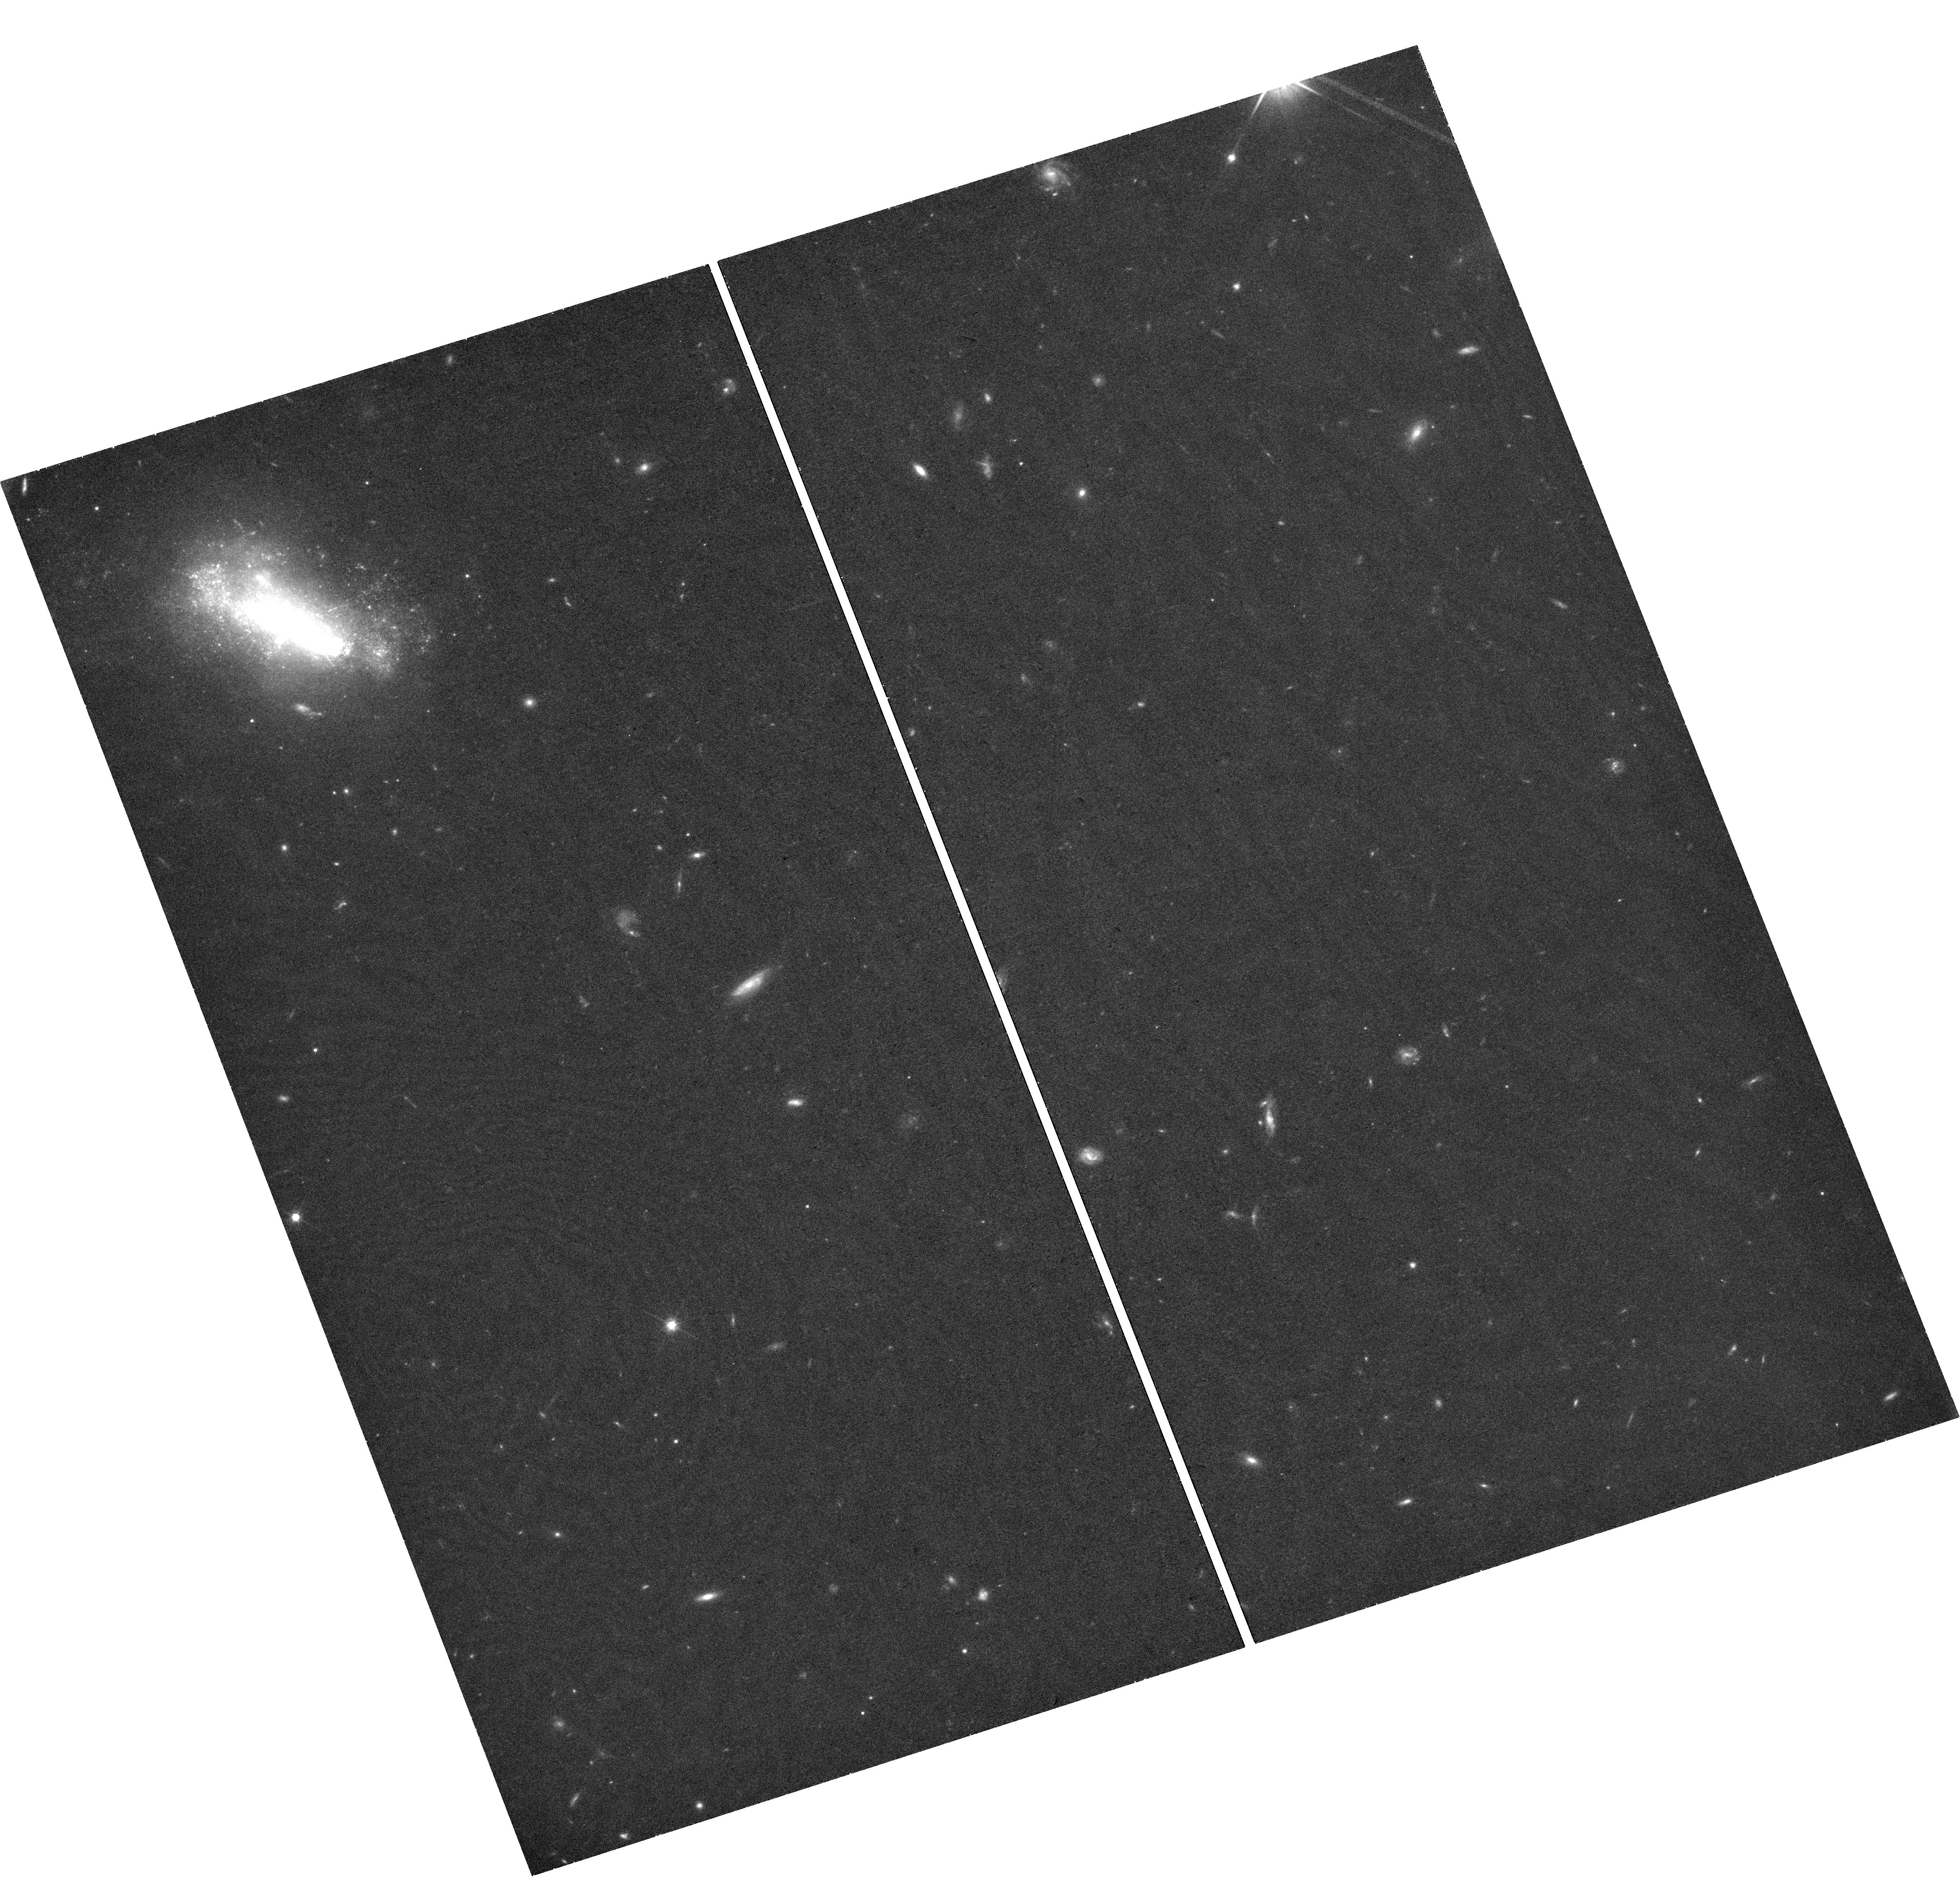
Target: SN2019GSC
Instrument: WFC3/UVIS
Filter: F814W
Exposure: 43 min
Observation ID: hst_16683_01_wfc3_uvis_f814w_ien601

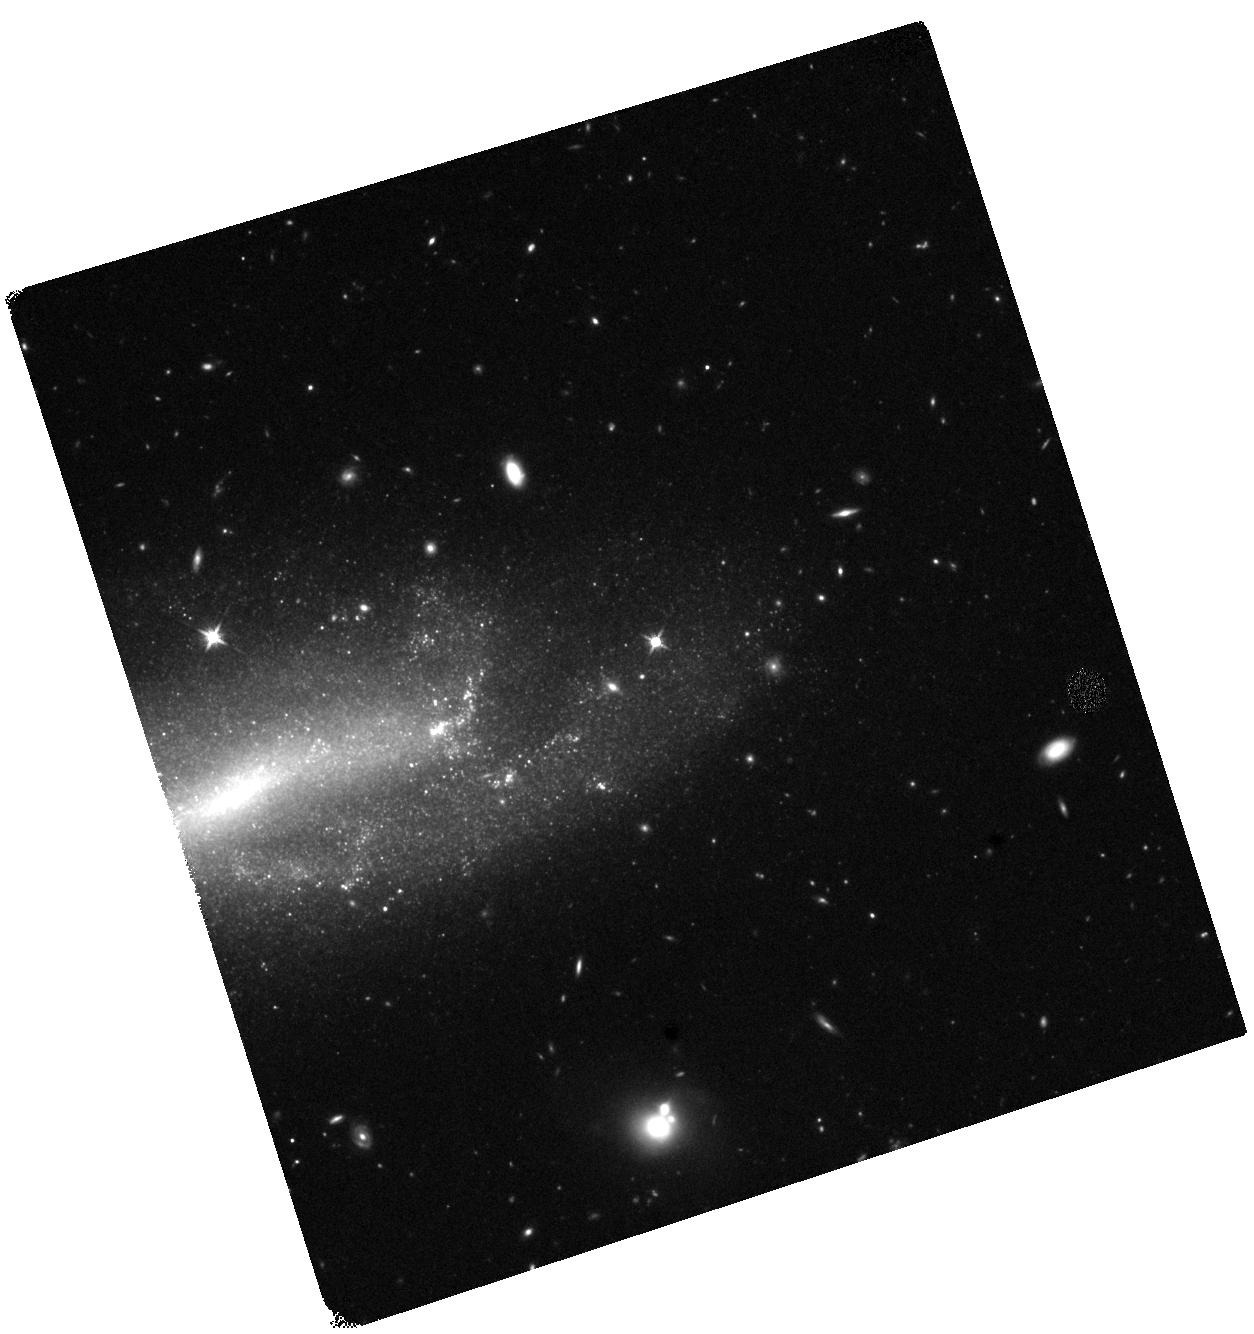
Target: SN2019MUJ
Instrument: WFC3/IR
Filter: F125W
Exposure: 42 min
Observation ID: hst_16683_02_wfc3_ir_f125w_ien602

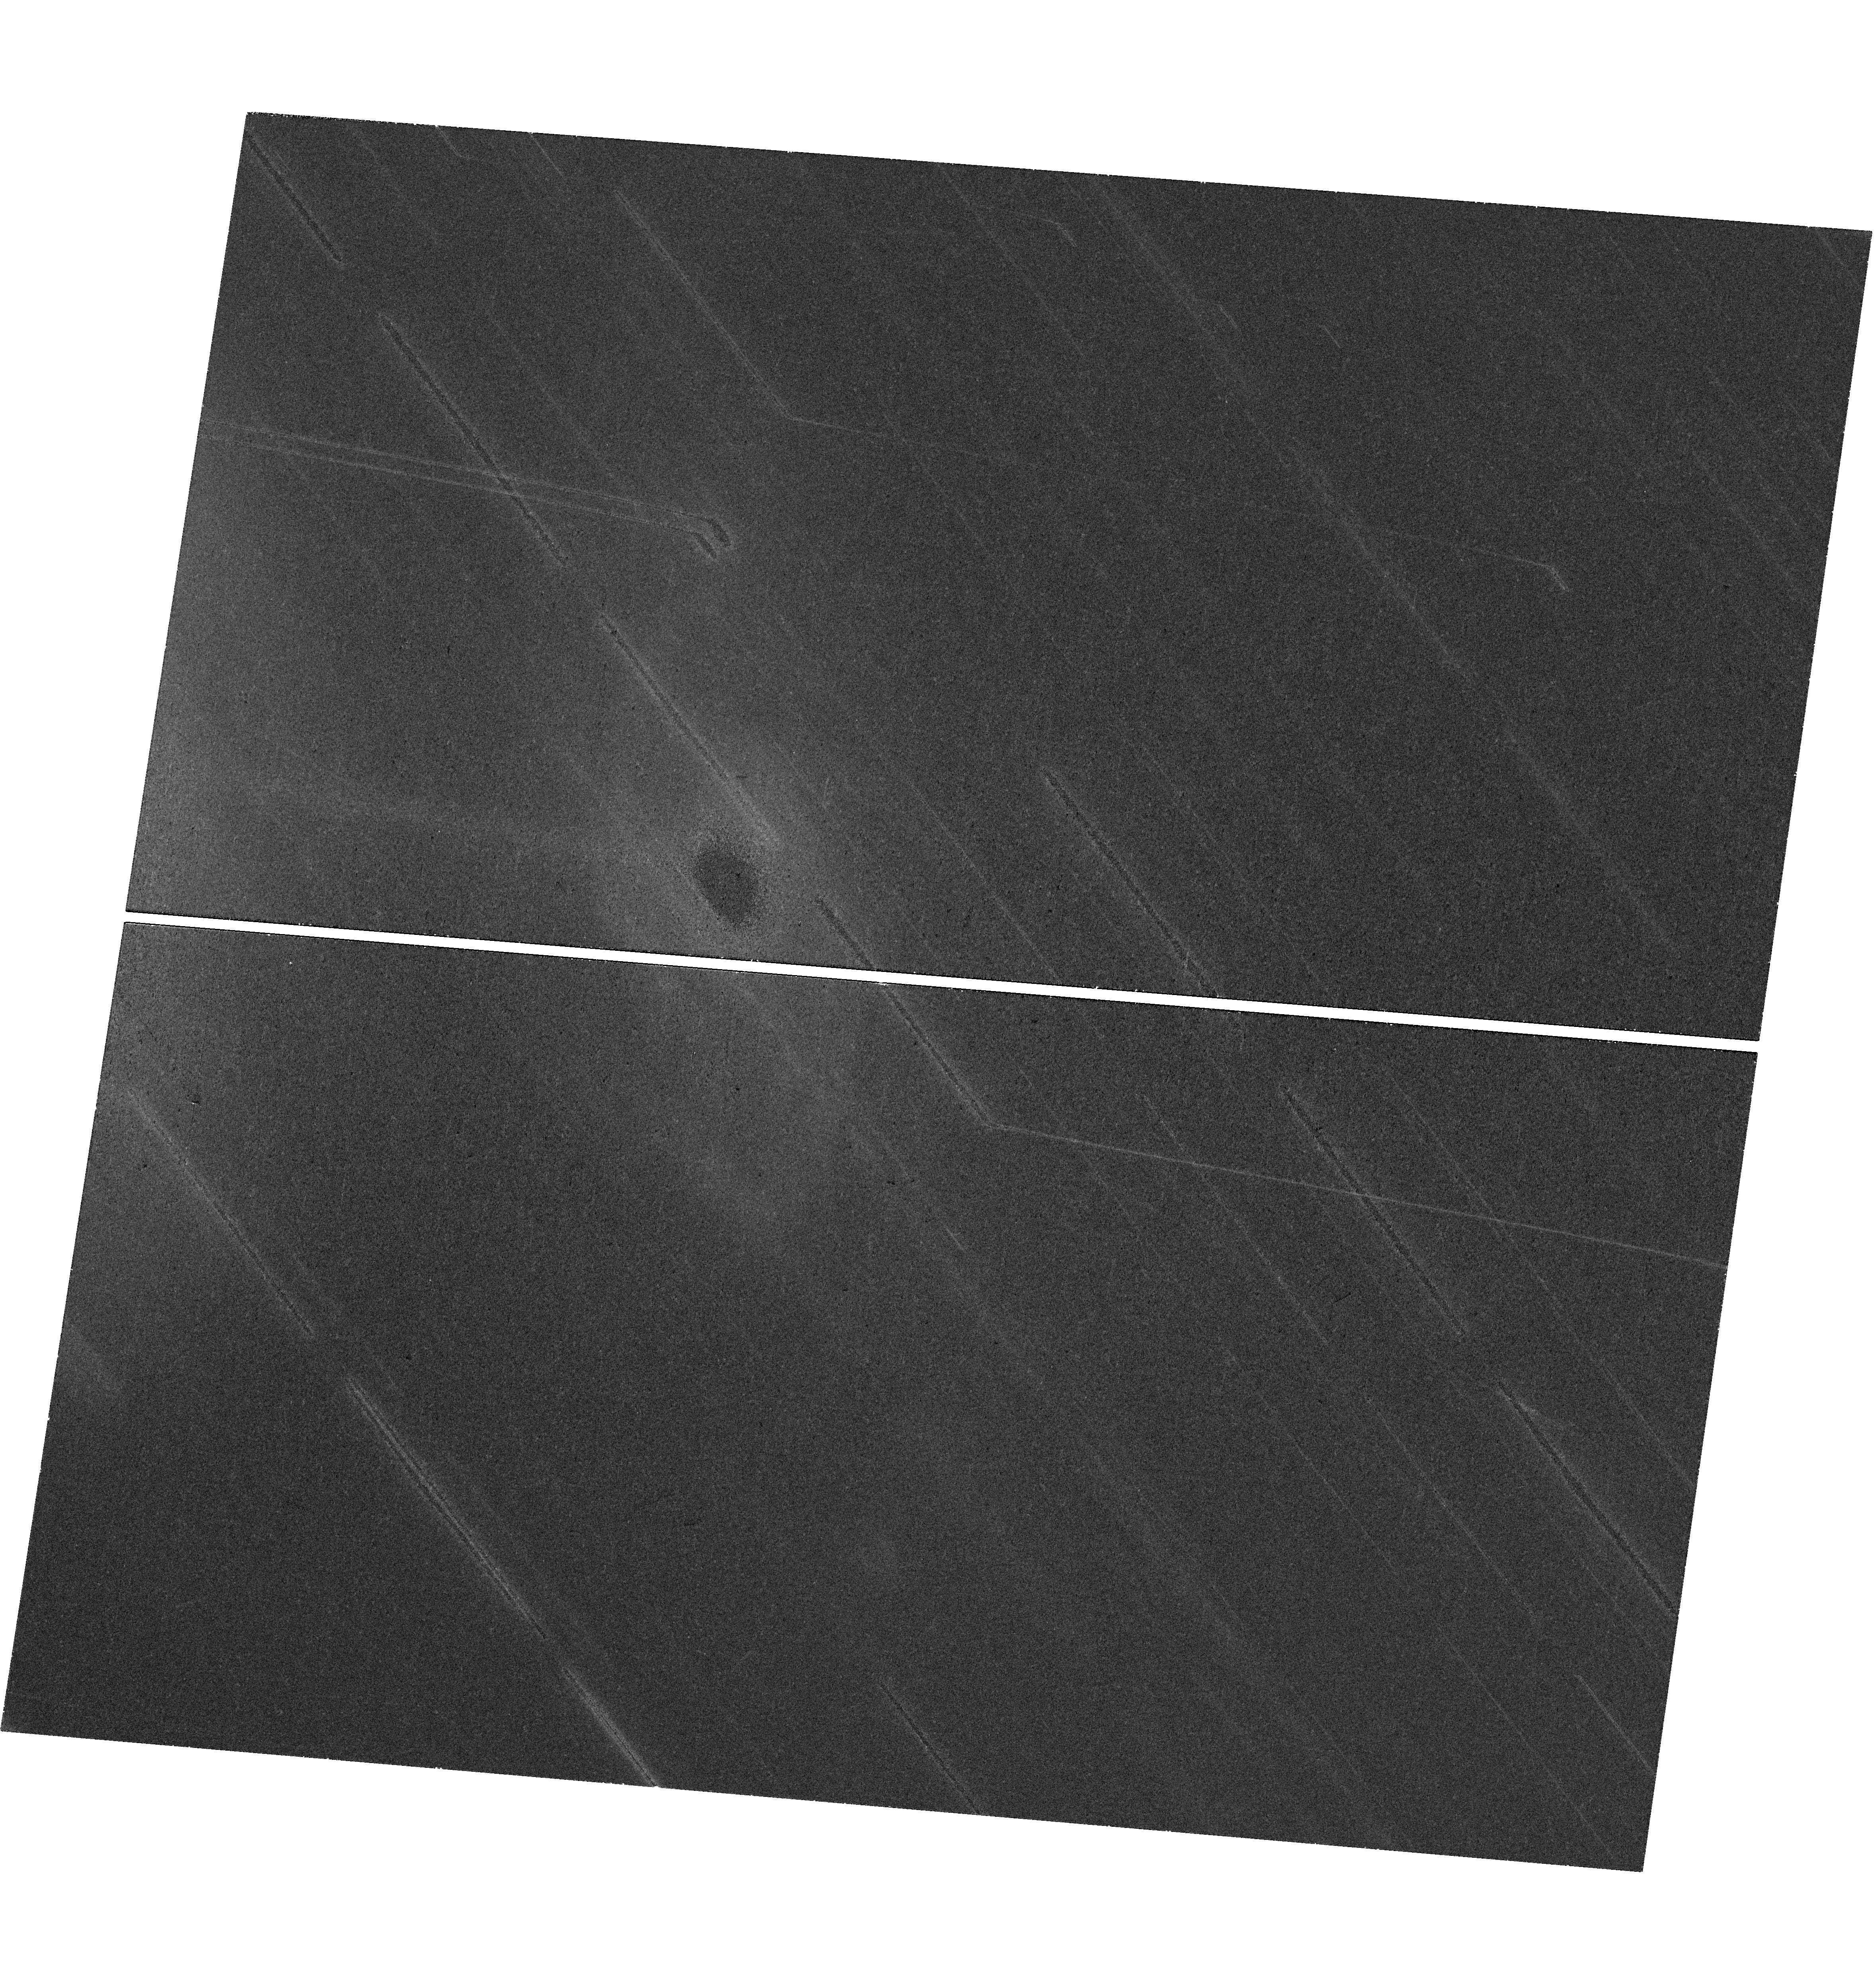
Target: SN2020KYG
Instrument: WFC3/UVIS
Filter: F814W
Exposure: 40 min
Observation ID: hst_16683_03_wfc3_uvis_f814w_ien603

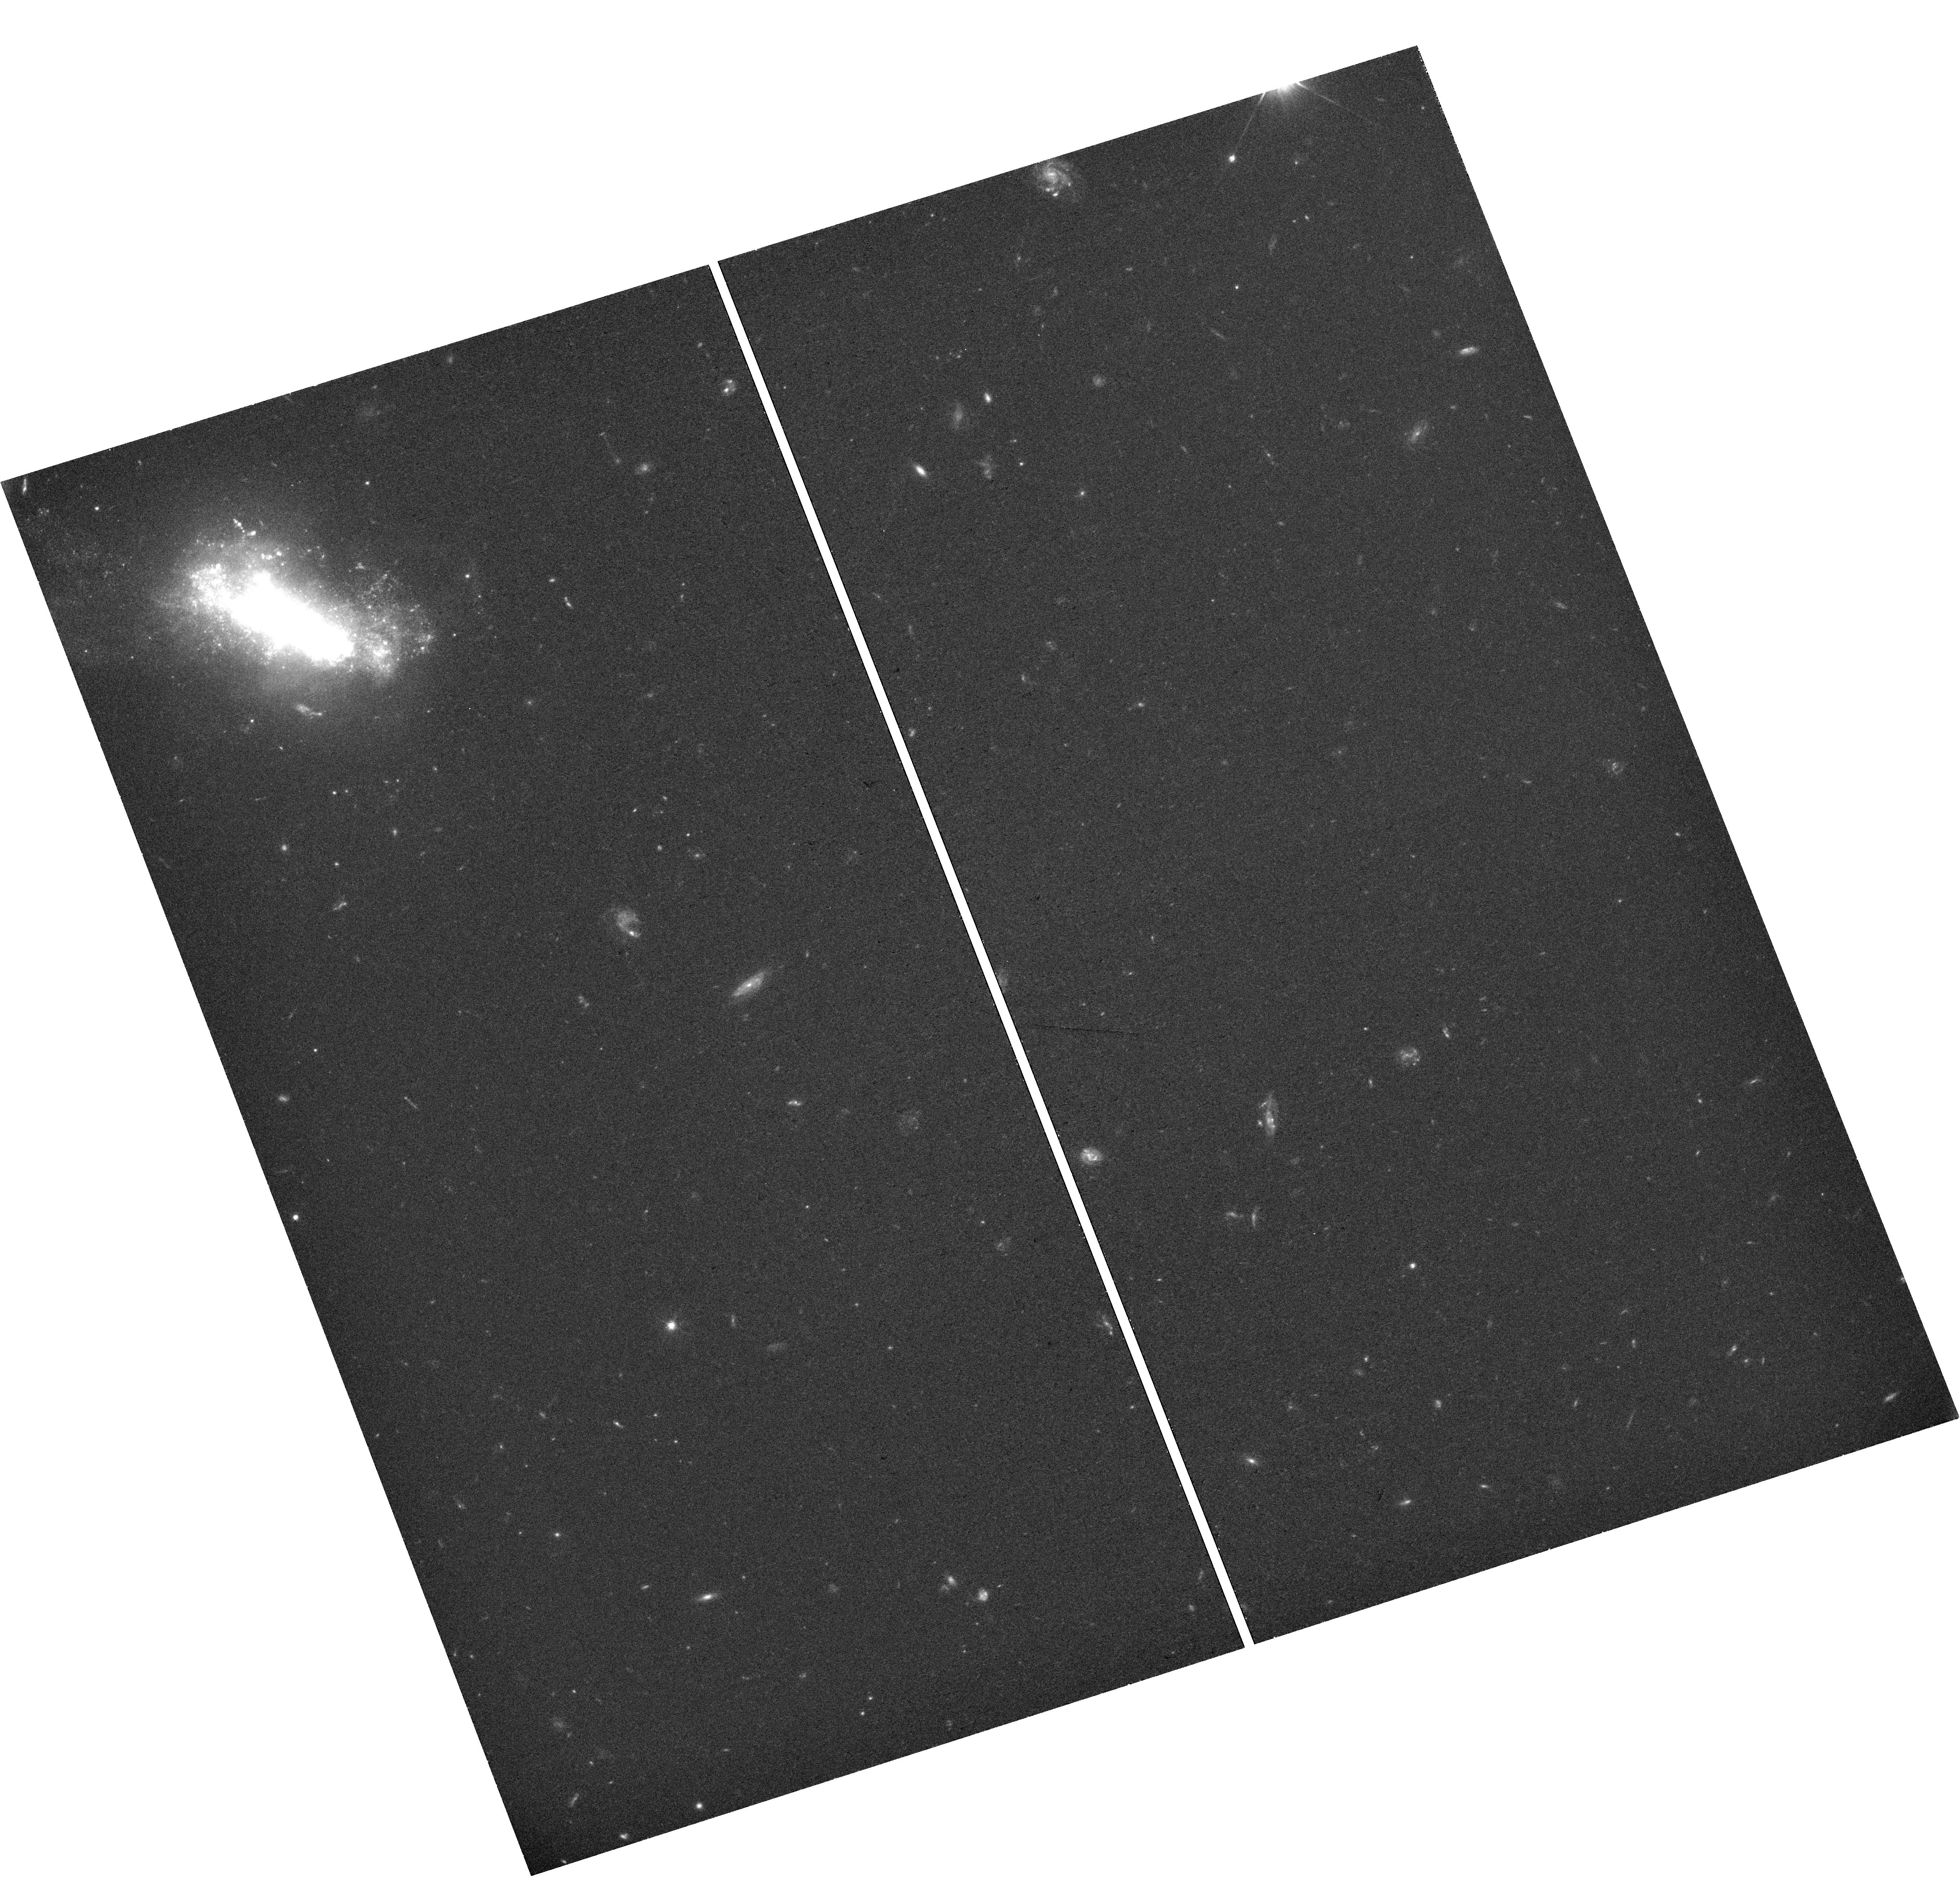
Target: SN2019GSC
Instrument: WFC3/UVIS
Filter: F555W
Exposure: 42 min
Observation ID: hst_16683_01_wfc3_uvis_f555w_ien601

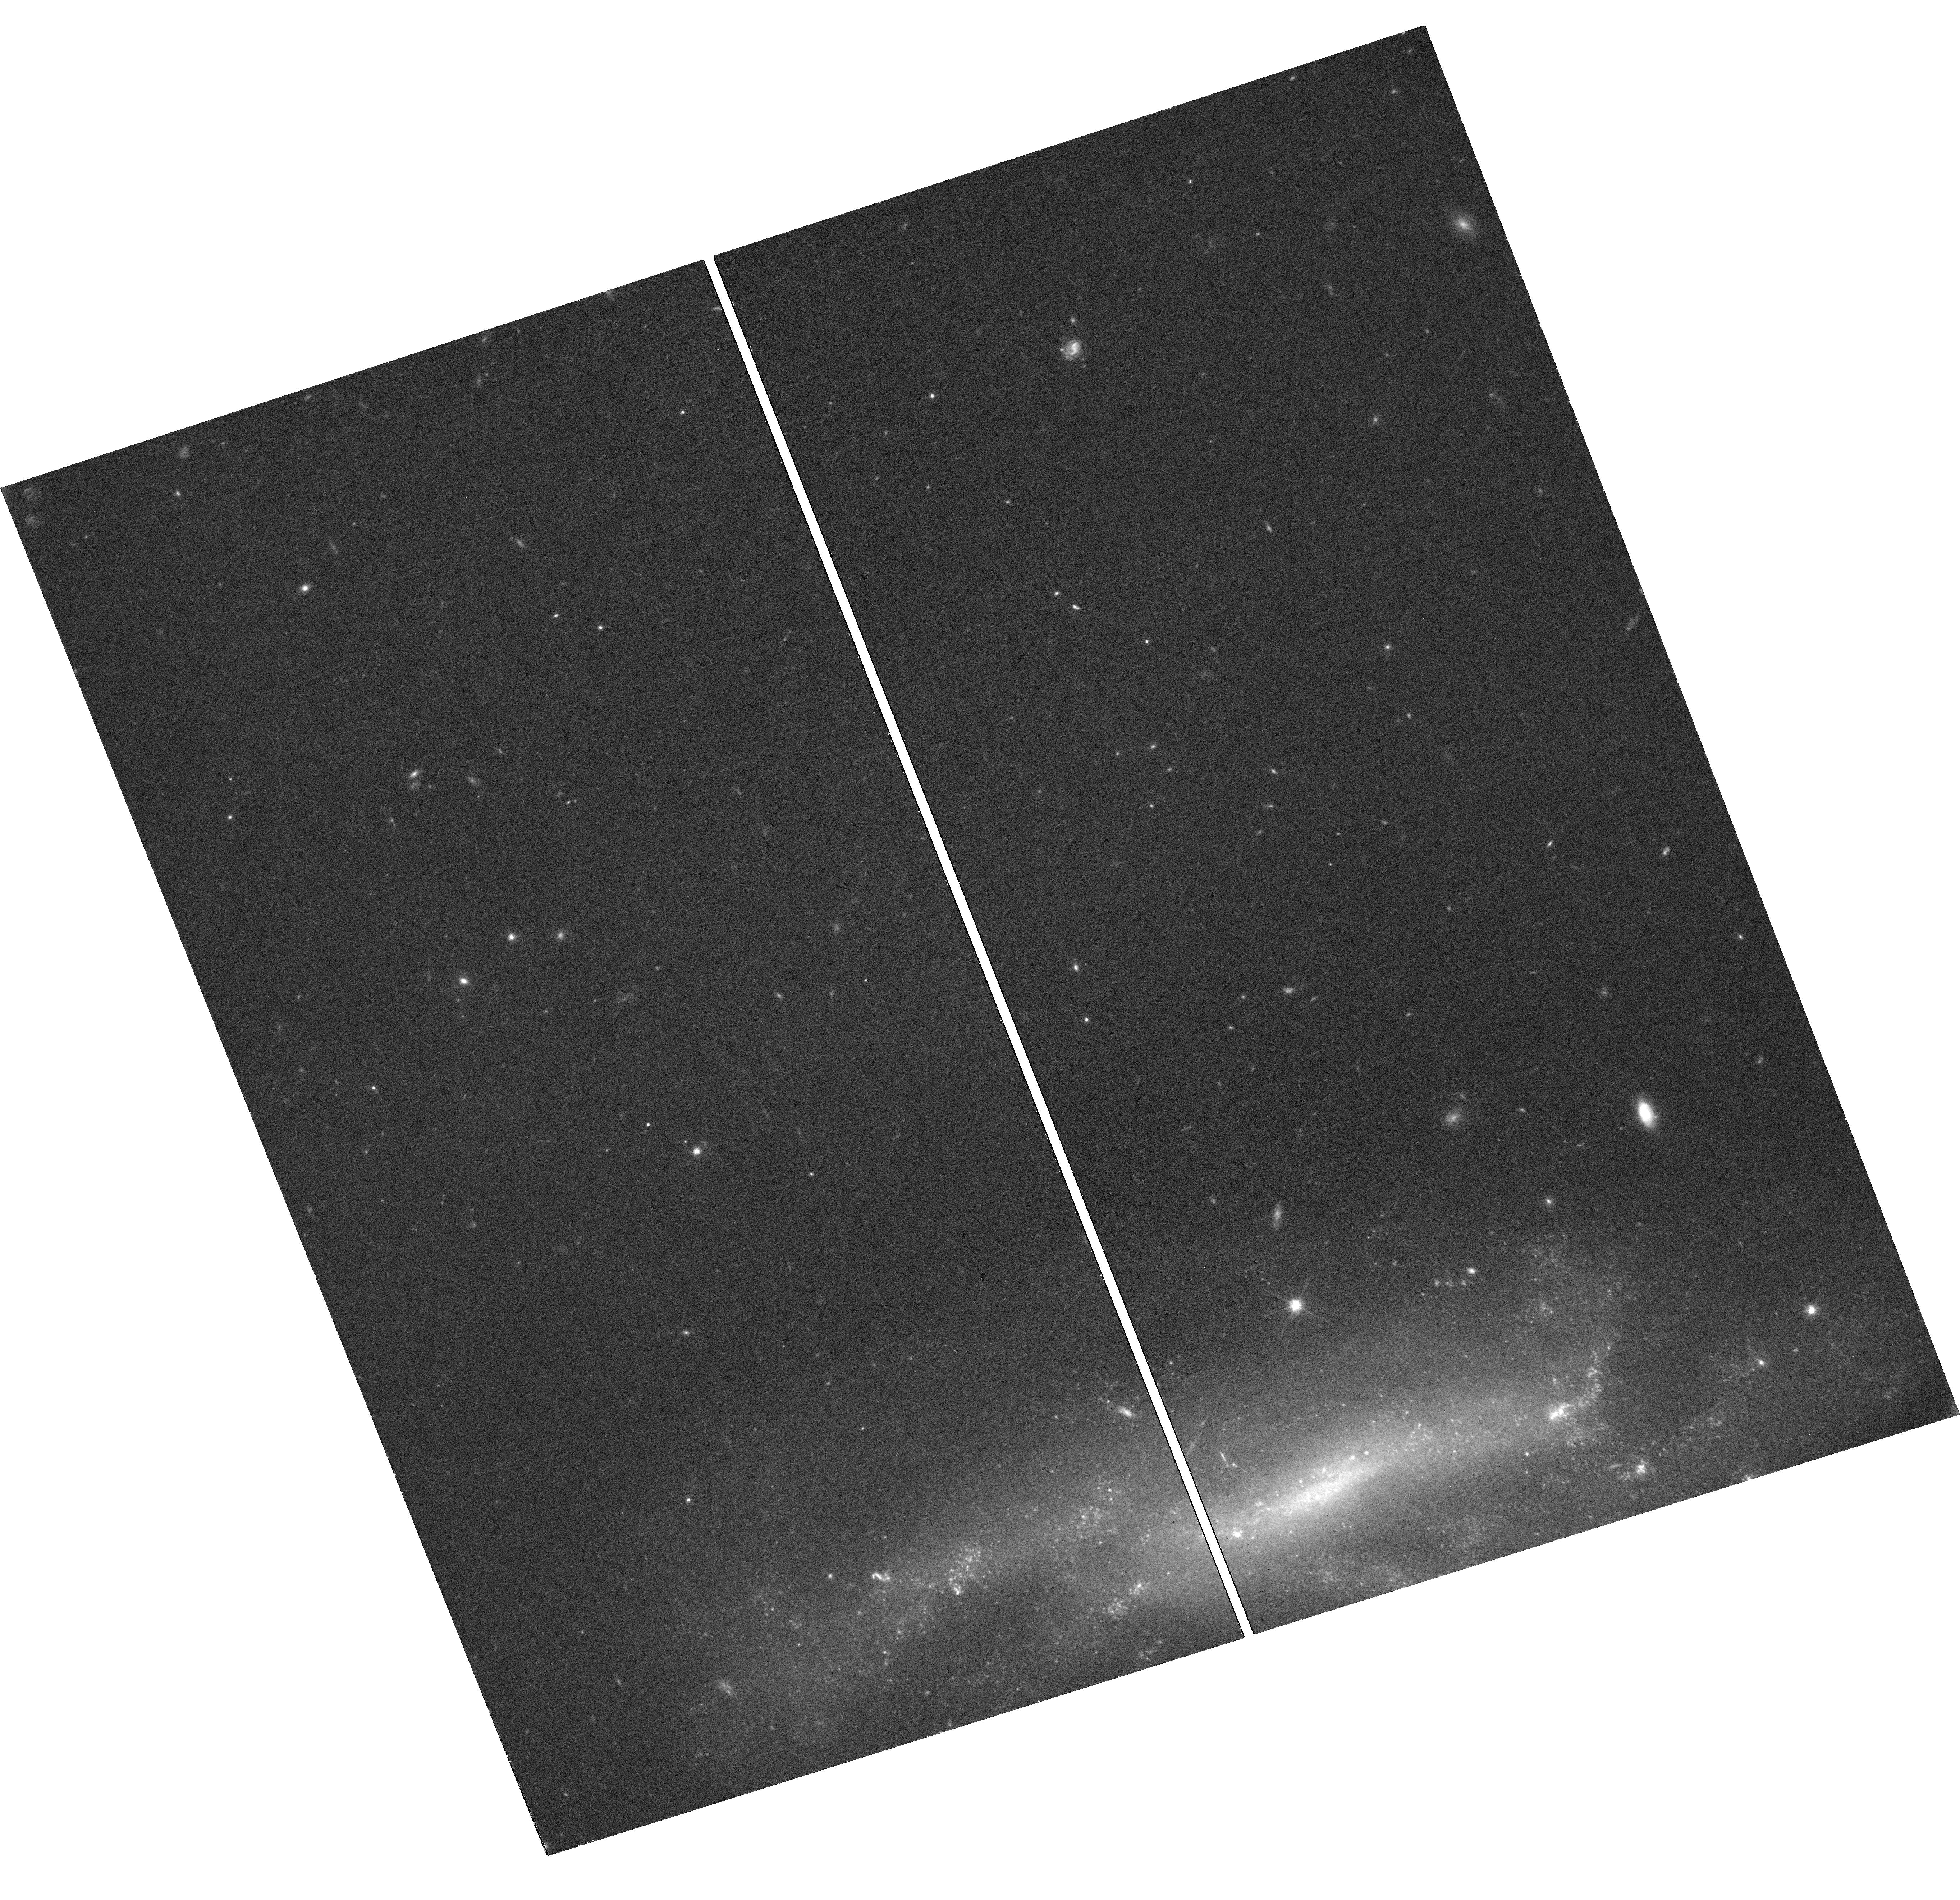
Target: SN2019MUJ
Instrument: WFC3/UVIS
Filter: F814W
Exposure: 39 min
Observation ID: hst_16683_02_wfc3_uvis_f814w_ien602

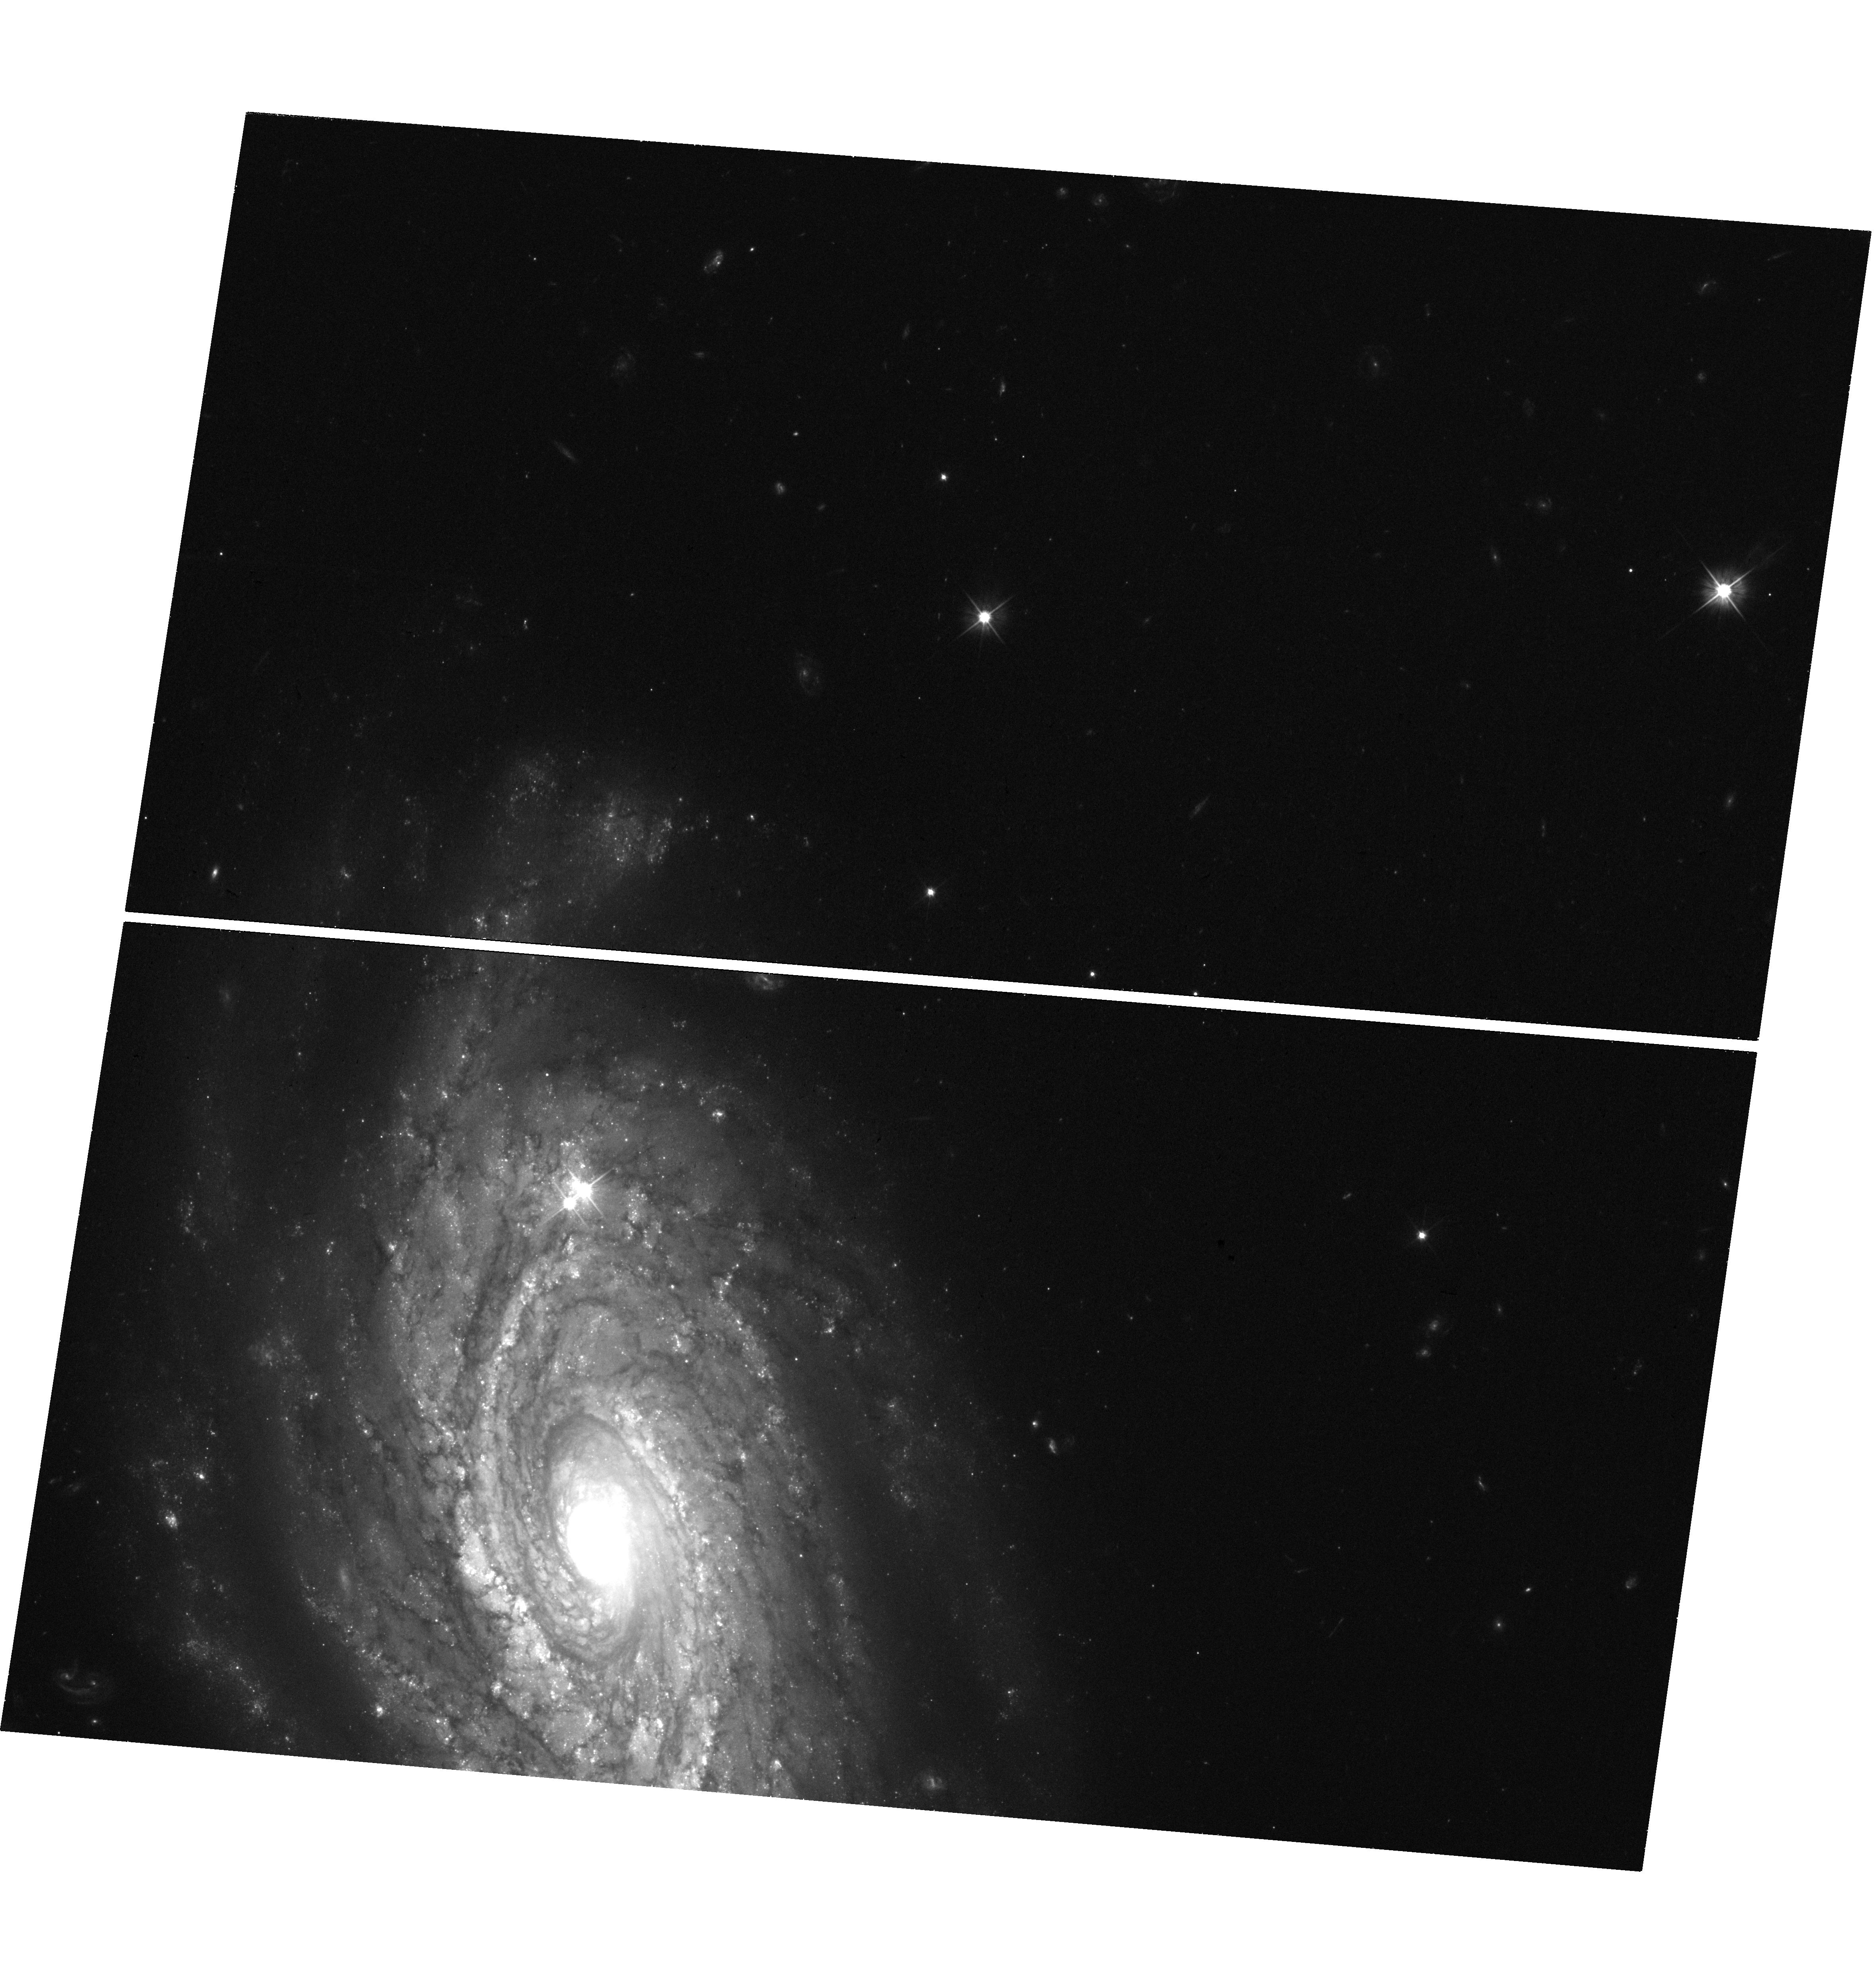
Target: SN2020KYG
Instrument: WFC3/UVIS
Filter: F555W
Exposure: 40 min
Observation ID: hst_16683_03_wfc3_uvis_f555w_ien603

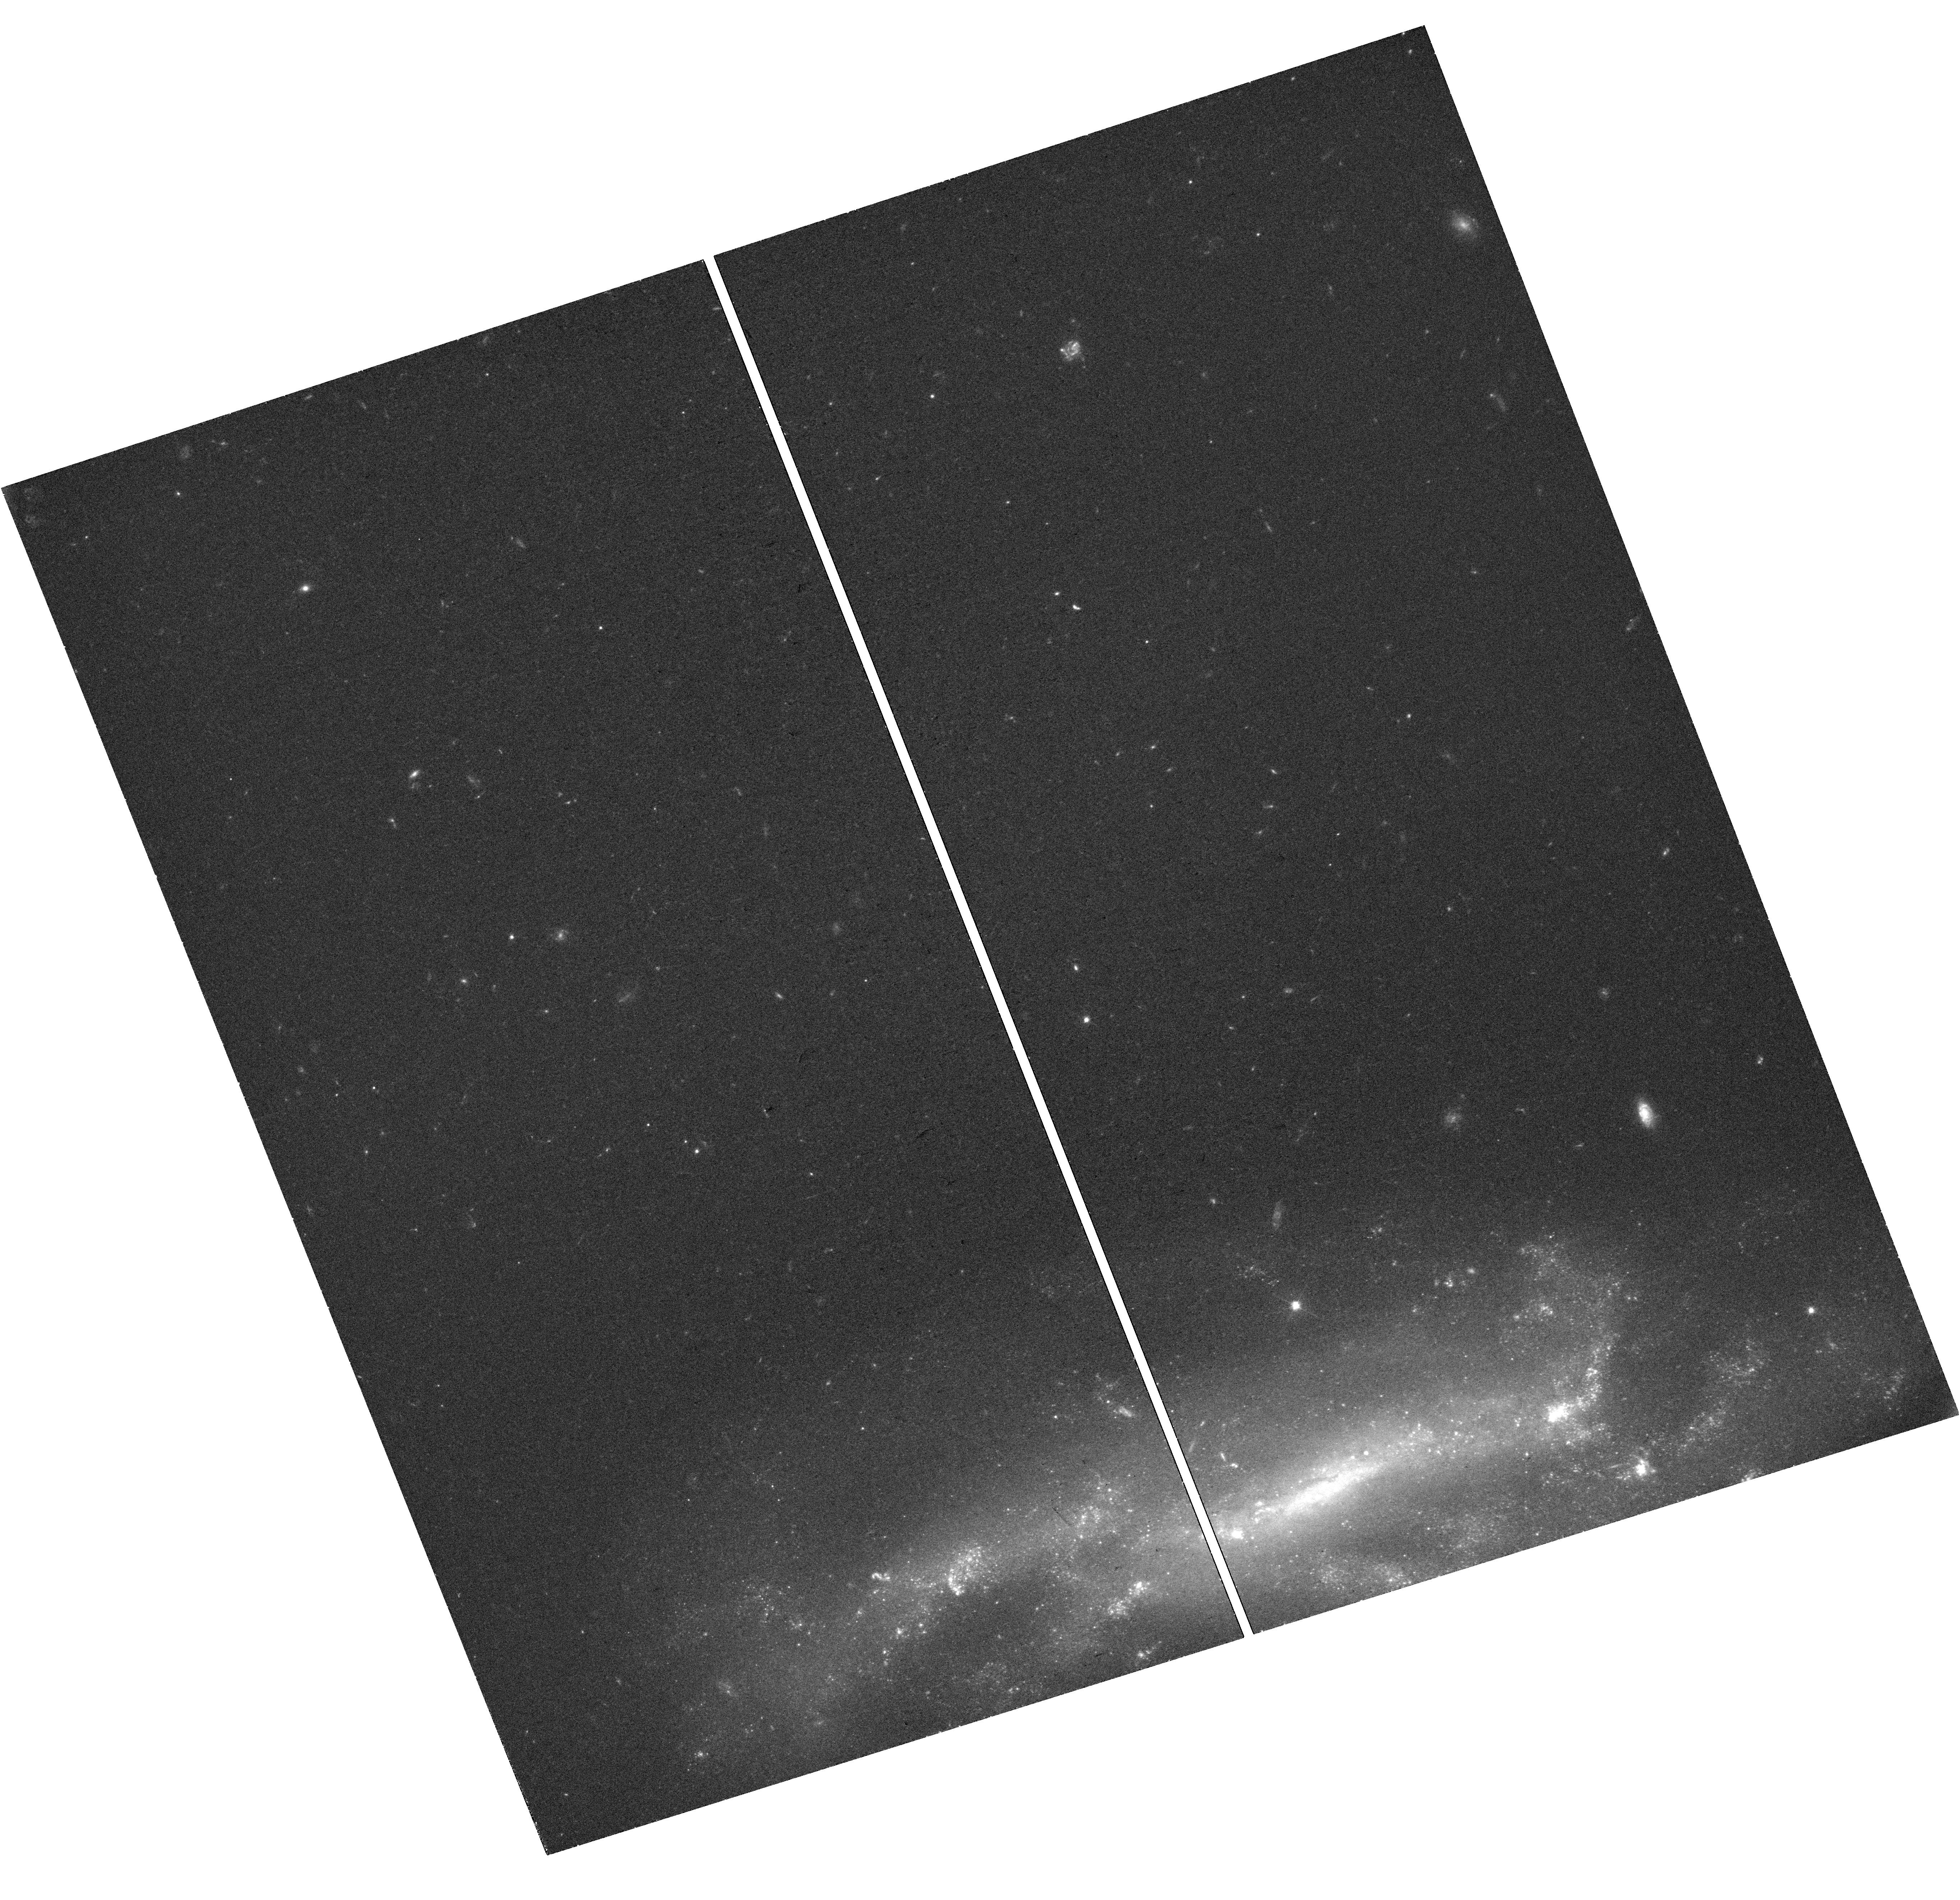
Target: SN2019MUJ
Instrument: WFC3/UVIS
Filter: F555W
Exposure: 39 min
Observation ID: hst_16683_02_wfc3_uvis_f555w_ien602

Radioactive Stars: Bound Remnants from White Dwarf Supernovae (PI: Jha, Saurabh W.)

Type Ia supernovae (SN Ia) have enormous importance to cosmology and astrophysics, but their progenitors and explosion mechanisms are not understood in detail. Recently, observations and theoretical models have suggested that not all thermonuclear white-dwarf supernova explosions are normal SN Ia. In particular, type Iax supernovae (SN Iax, peculiar cousins to SN Ia), are thought to be exploding white dwarfs that are not completely disrupted, leaving behind a bound remnant. We propose late-time HST WFC3 observations of three recent SN Iax to directly observe if they each harbor a bound remnant, with a radiation-driven wind. Our program is designed to discover a new category of stars, powered by radioactivity, and to show that some thermonuclear supernovae are not terminal events in the life of their progenitor white dwarfs (unlike the complete disruption thought to occur in normal SN Ia).